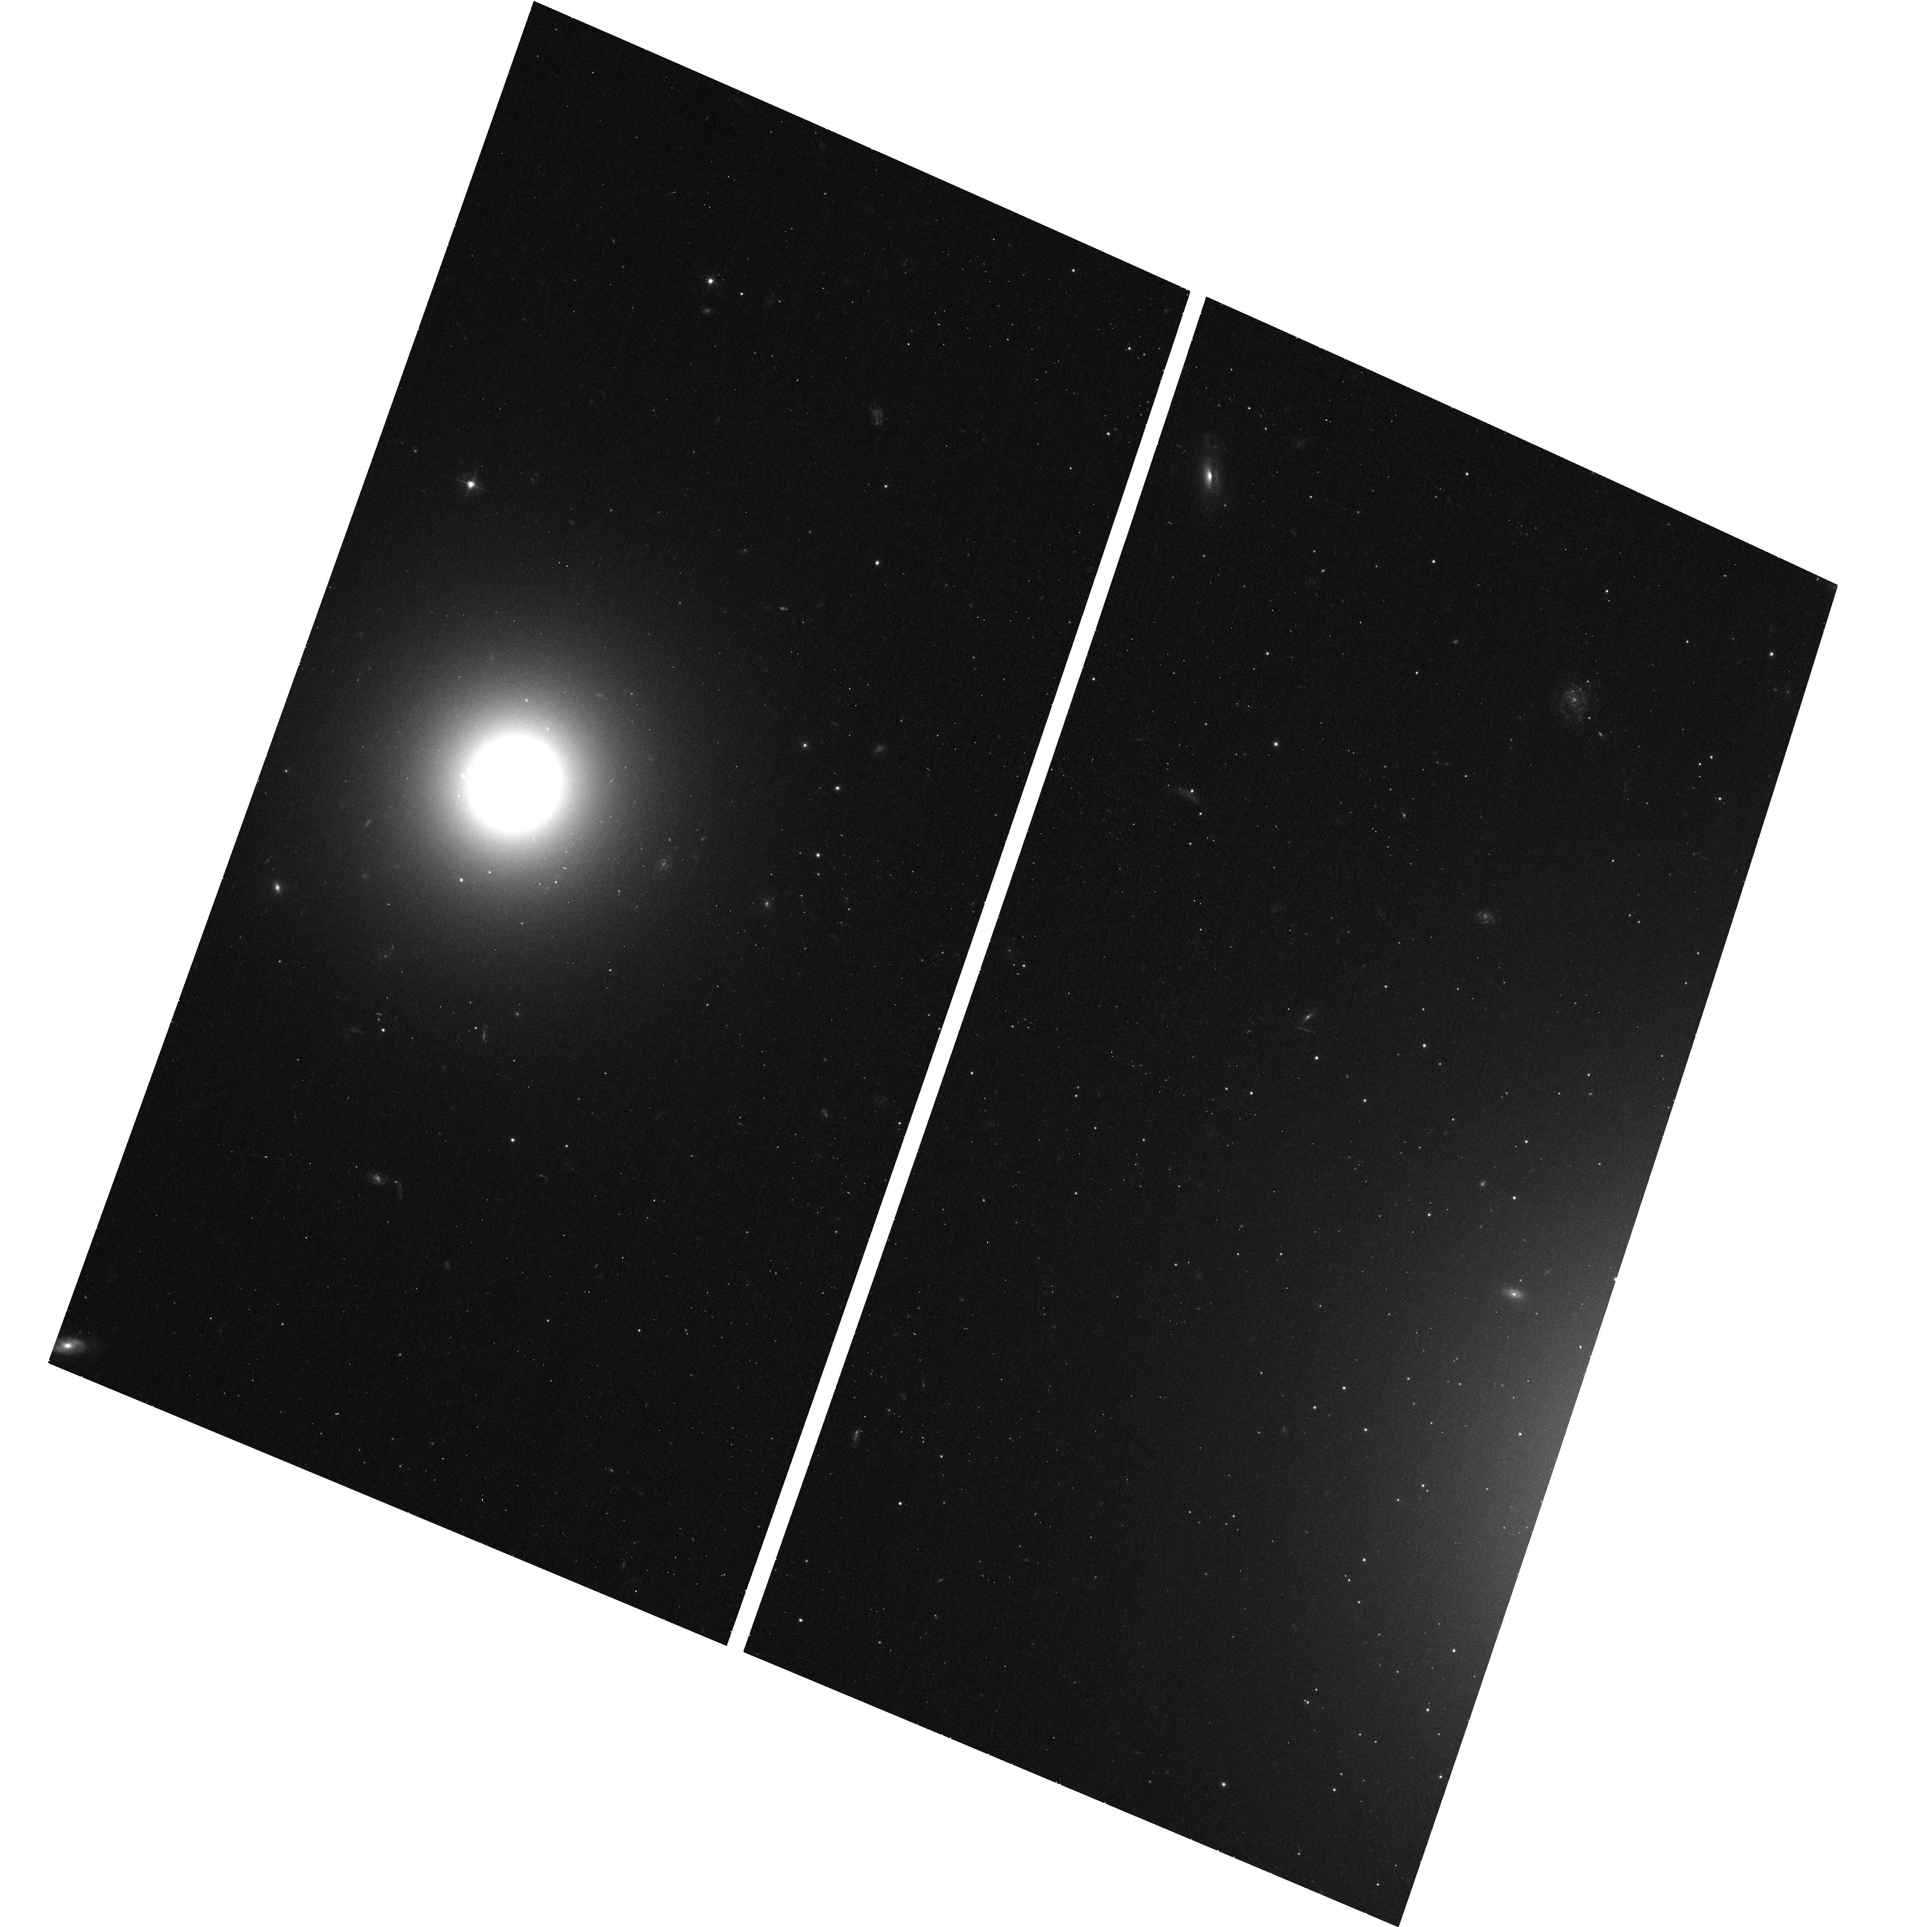
Target: NGC-4278-MOSAIC-4
Instrument: ACS/WFC
Filter: F475W
Exposure: 13 min
Observation ID: hst_11679_01_acs_wfc_f475w_jb1l01

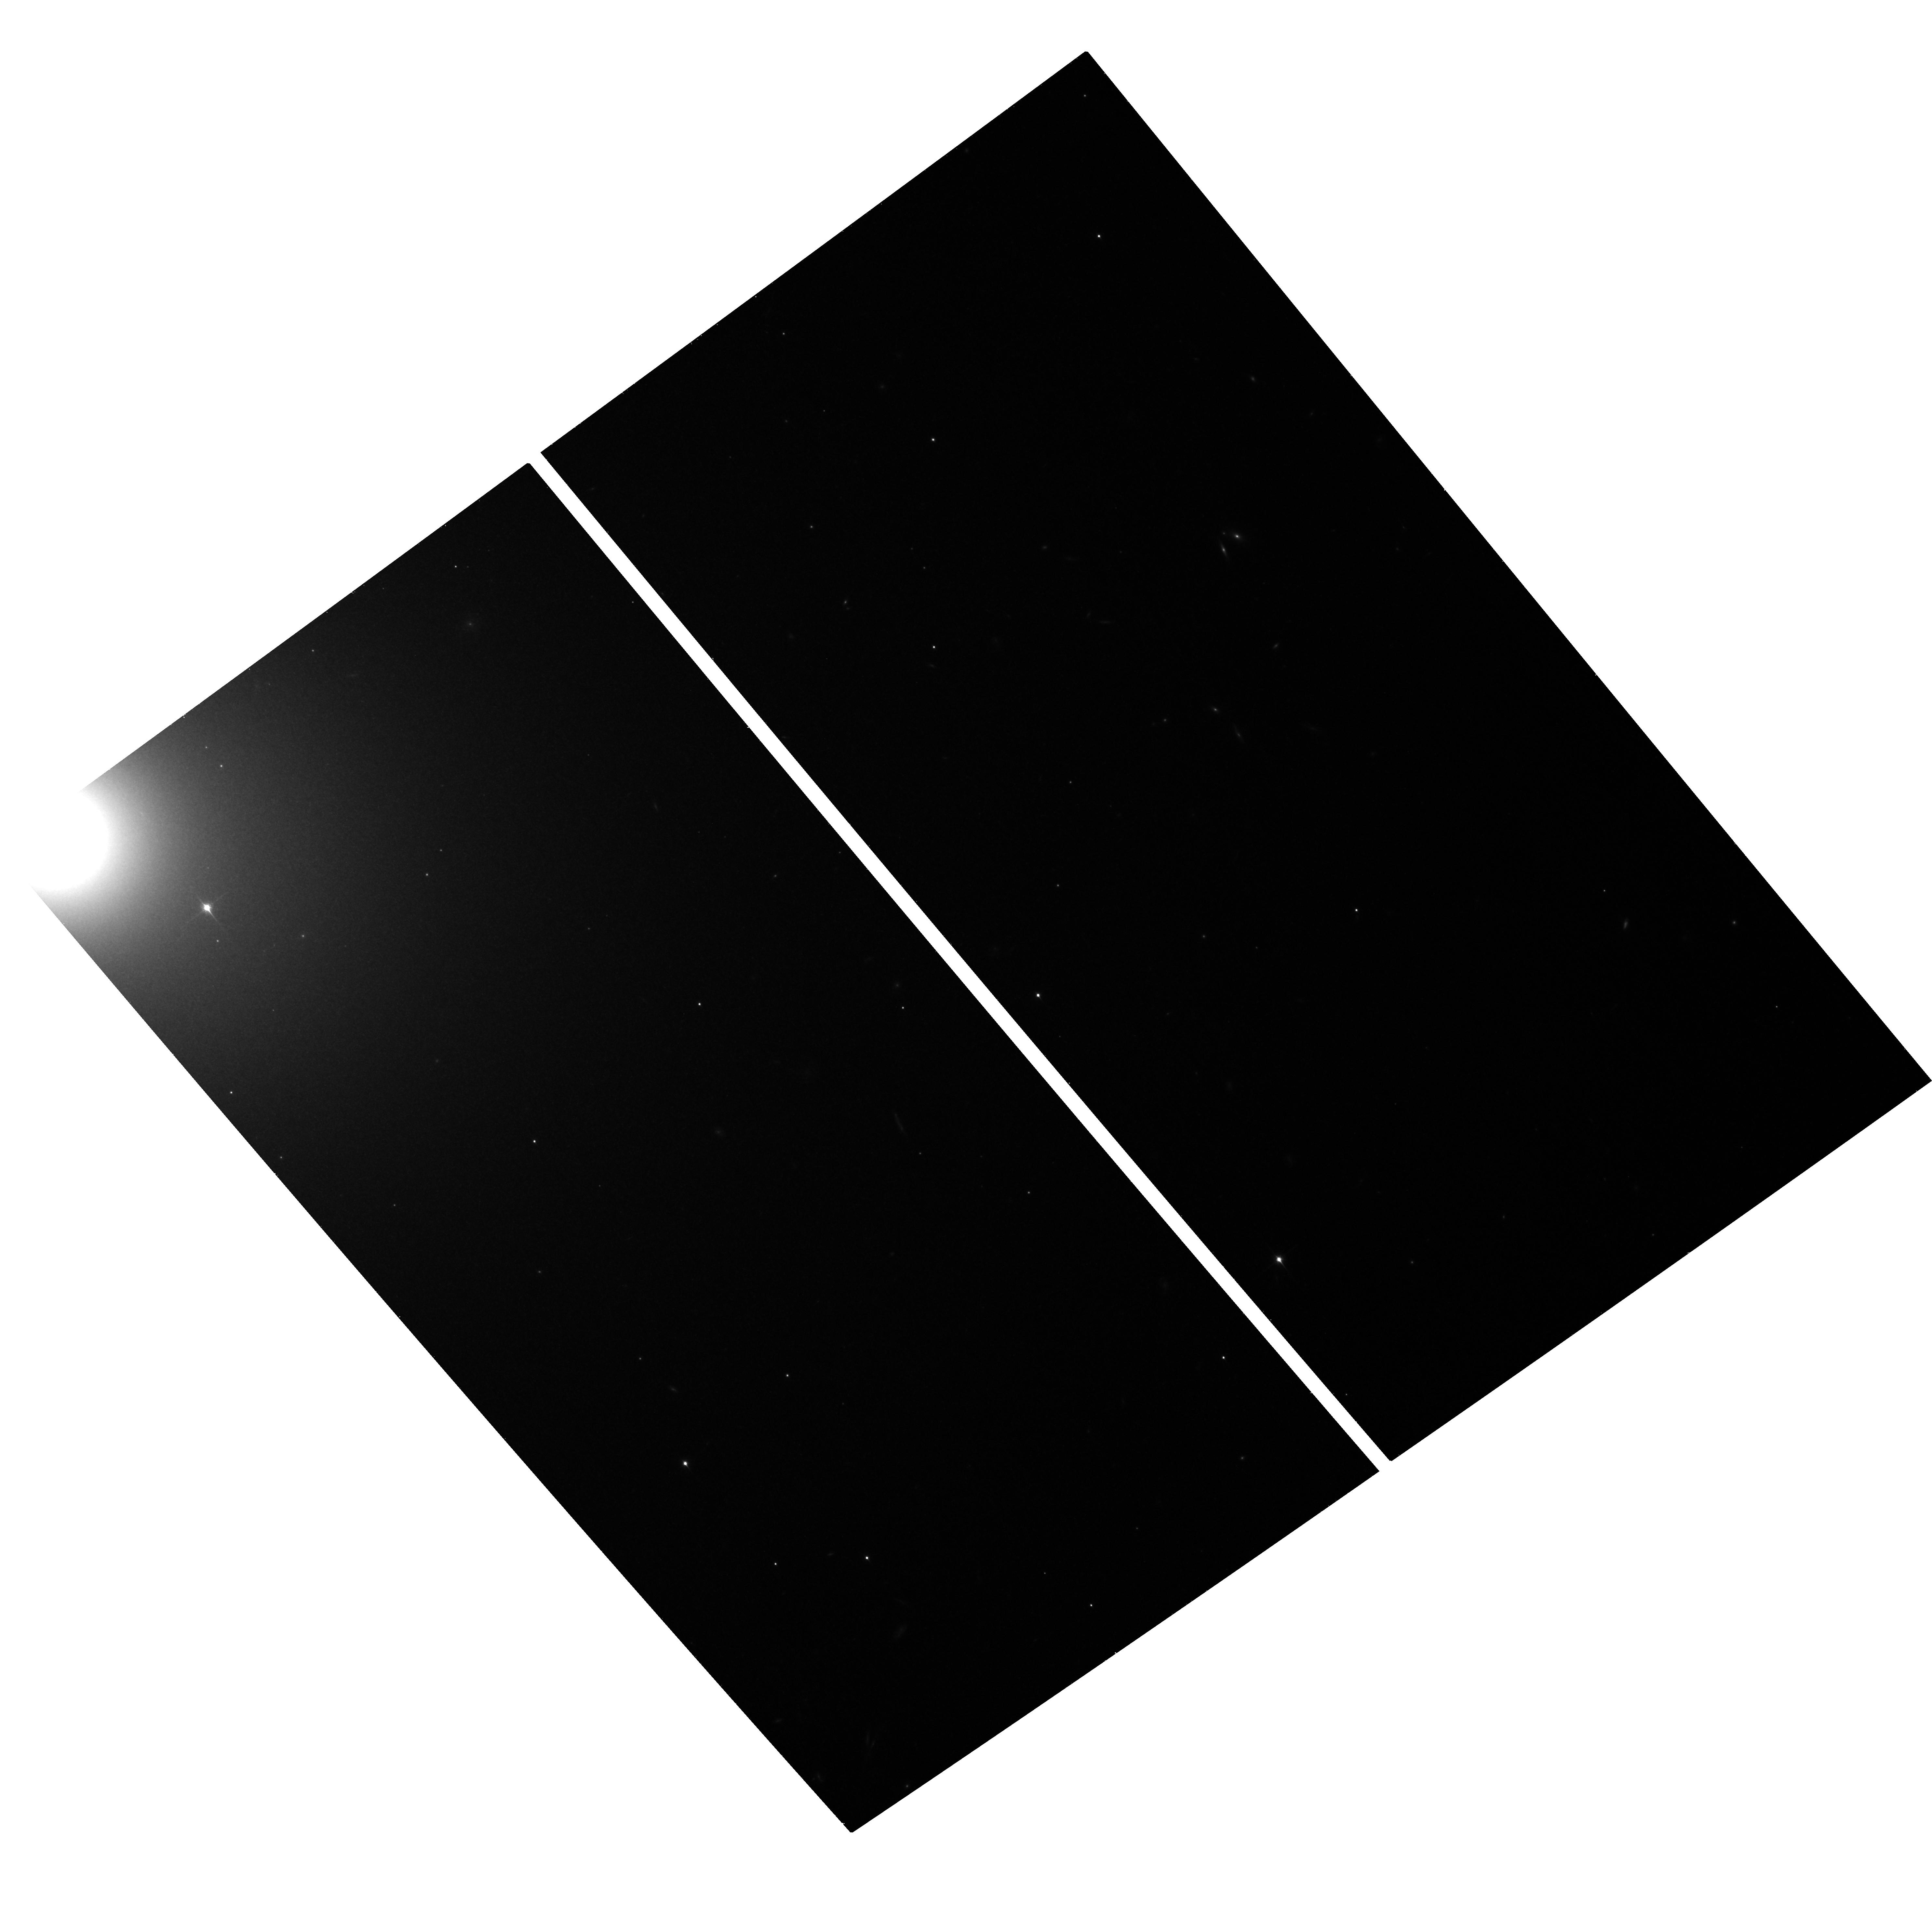
Target: NGC-3379-CENTER-FIELD
Instrument: ACS/WFC
Filter: F850LP
Exposure: 21 min
Observation ID: hst_11679_05_acs_wfc_f850lp_jb1l05

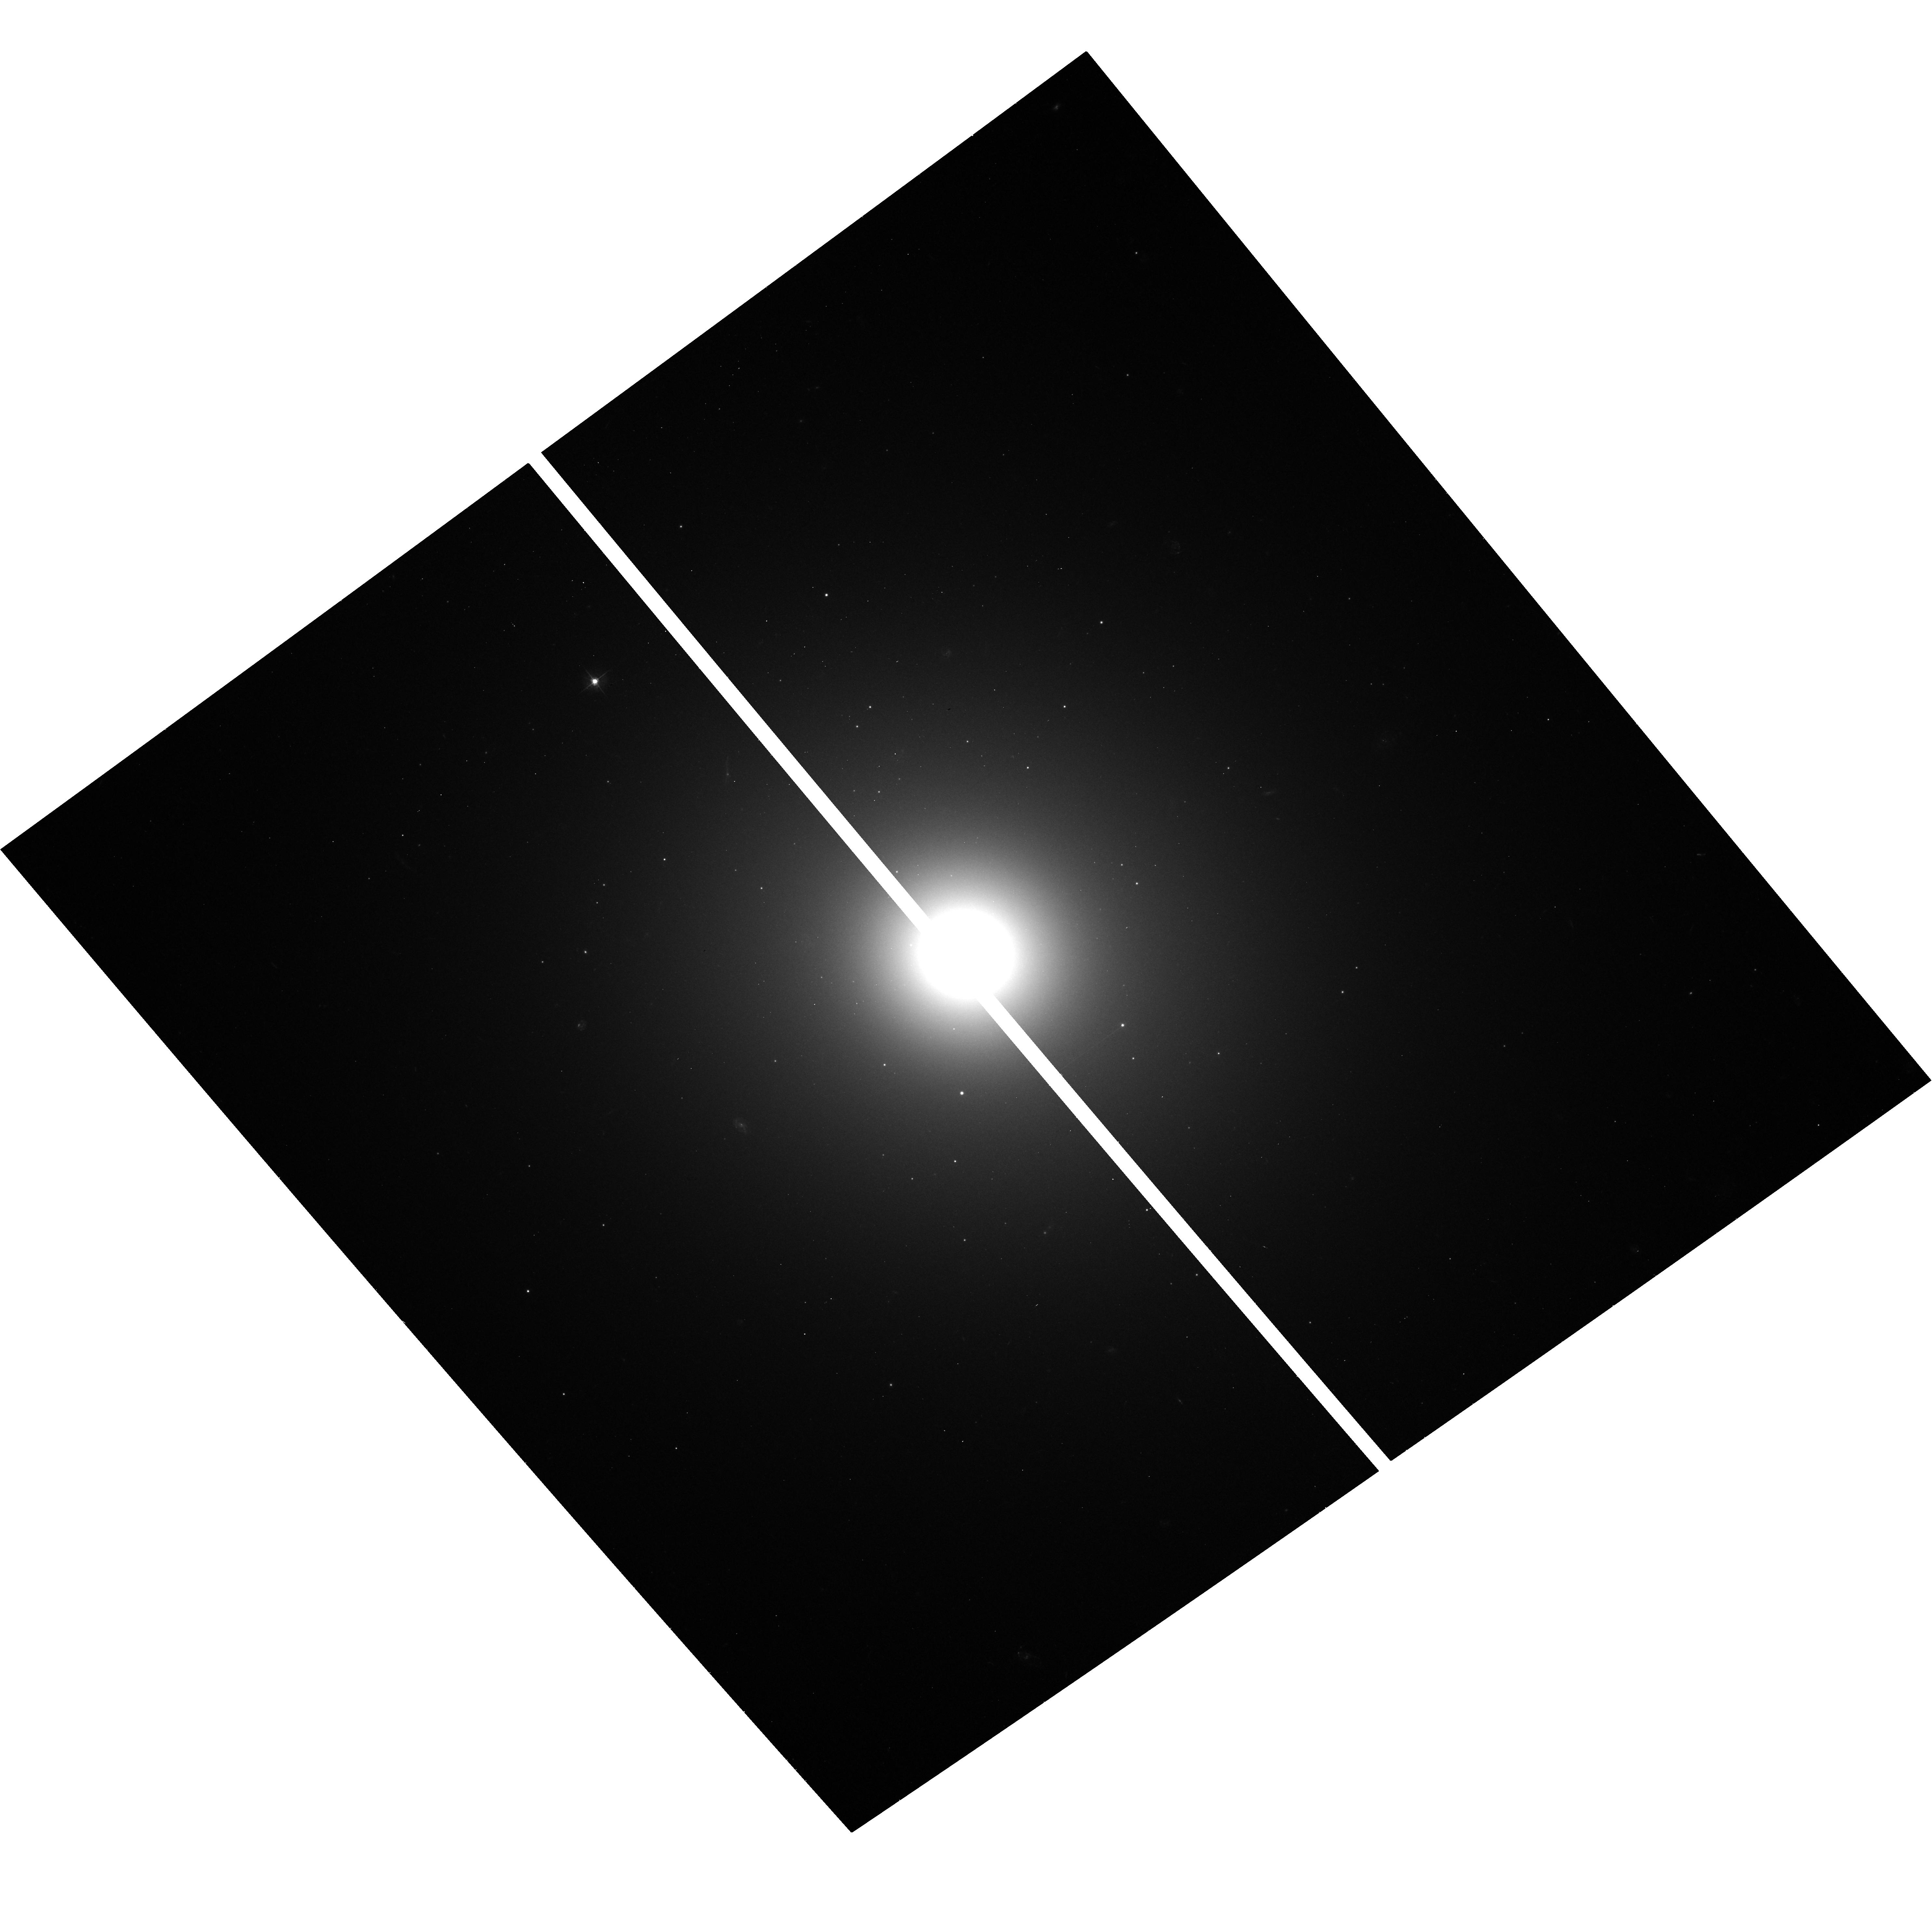
Target: NGC-3379-CENTER-FIELD
Instrument: ACS/WFC
Filter: F475W
Exposure: 13 min
Observation ID: hst_11679_02_acs_wfc_f475w_jb1l02

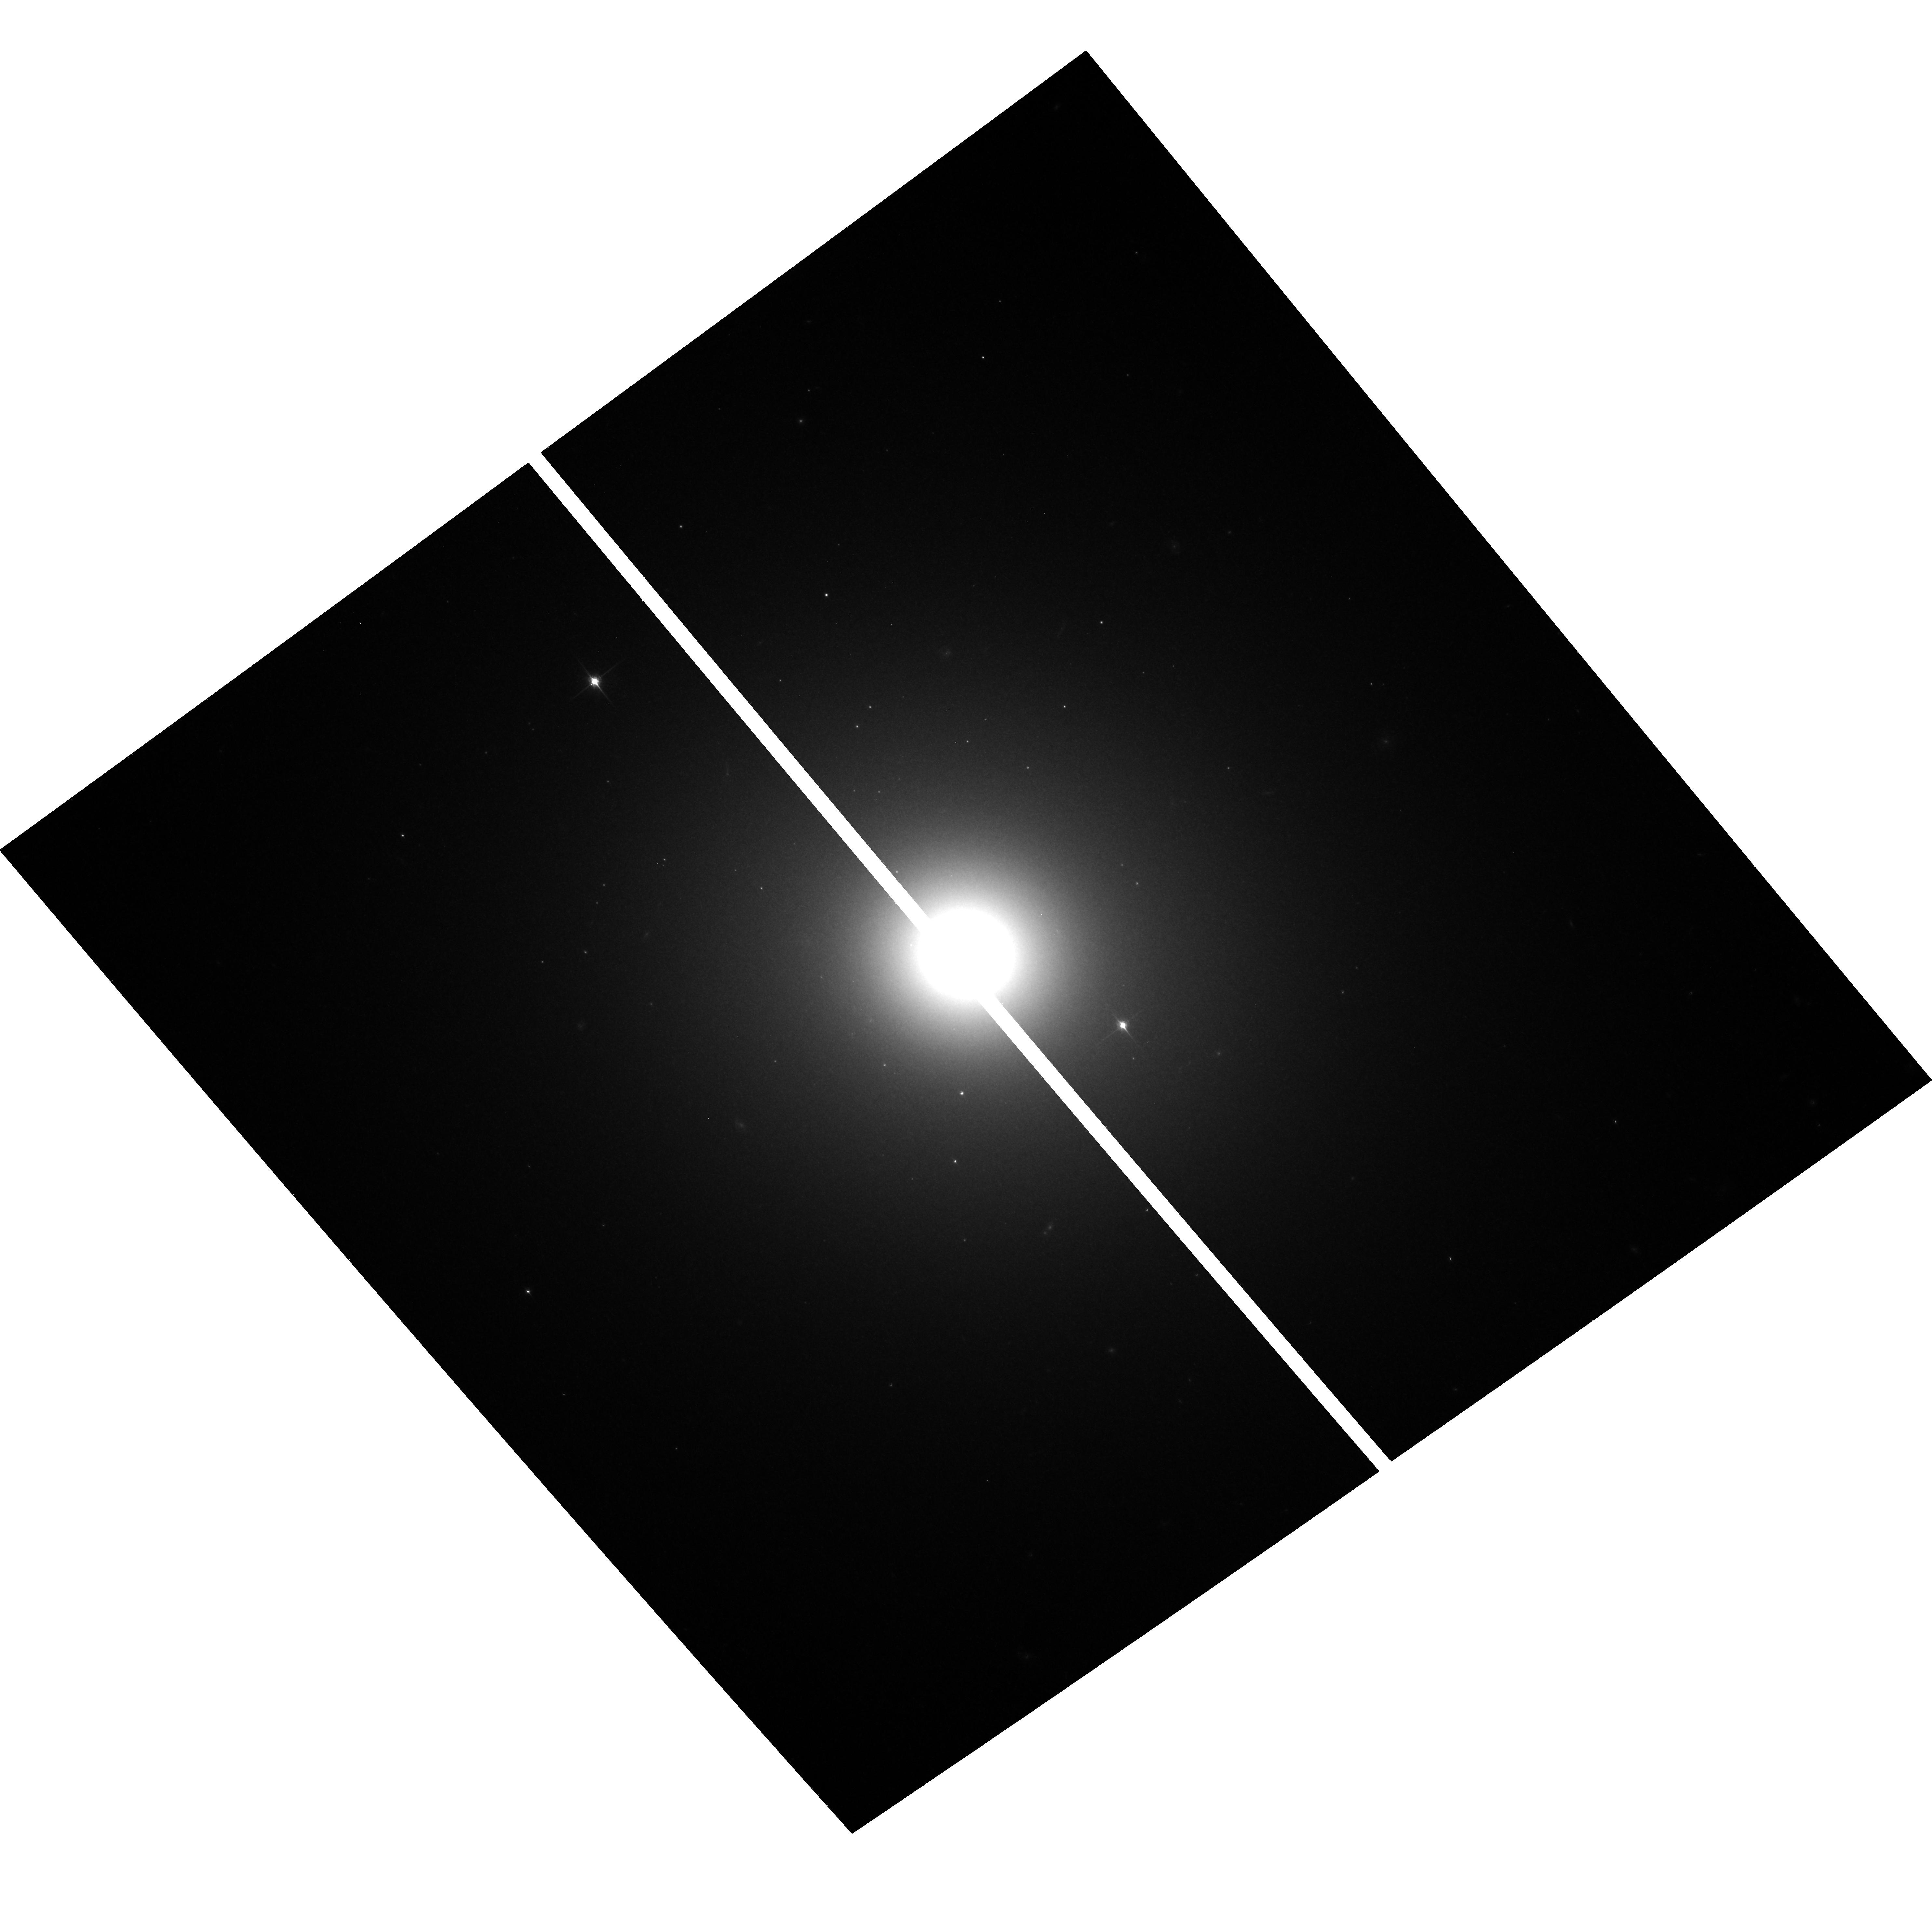
Target: NGC-3379-CENTER-FIELD
Instrument: ACS/WFC
Filter: F850LP
Exposure: 21 min
Observation ID: hst_11679_02_acs_wfc_f850lp_jb1l02

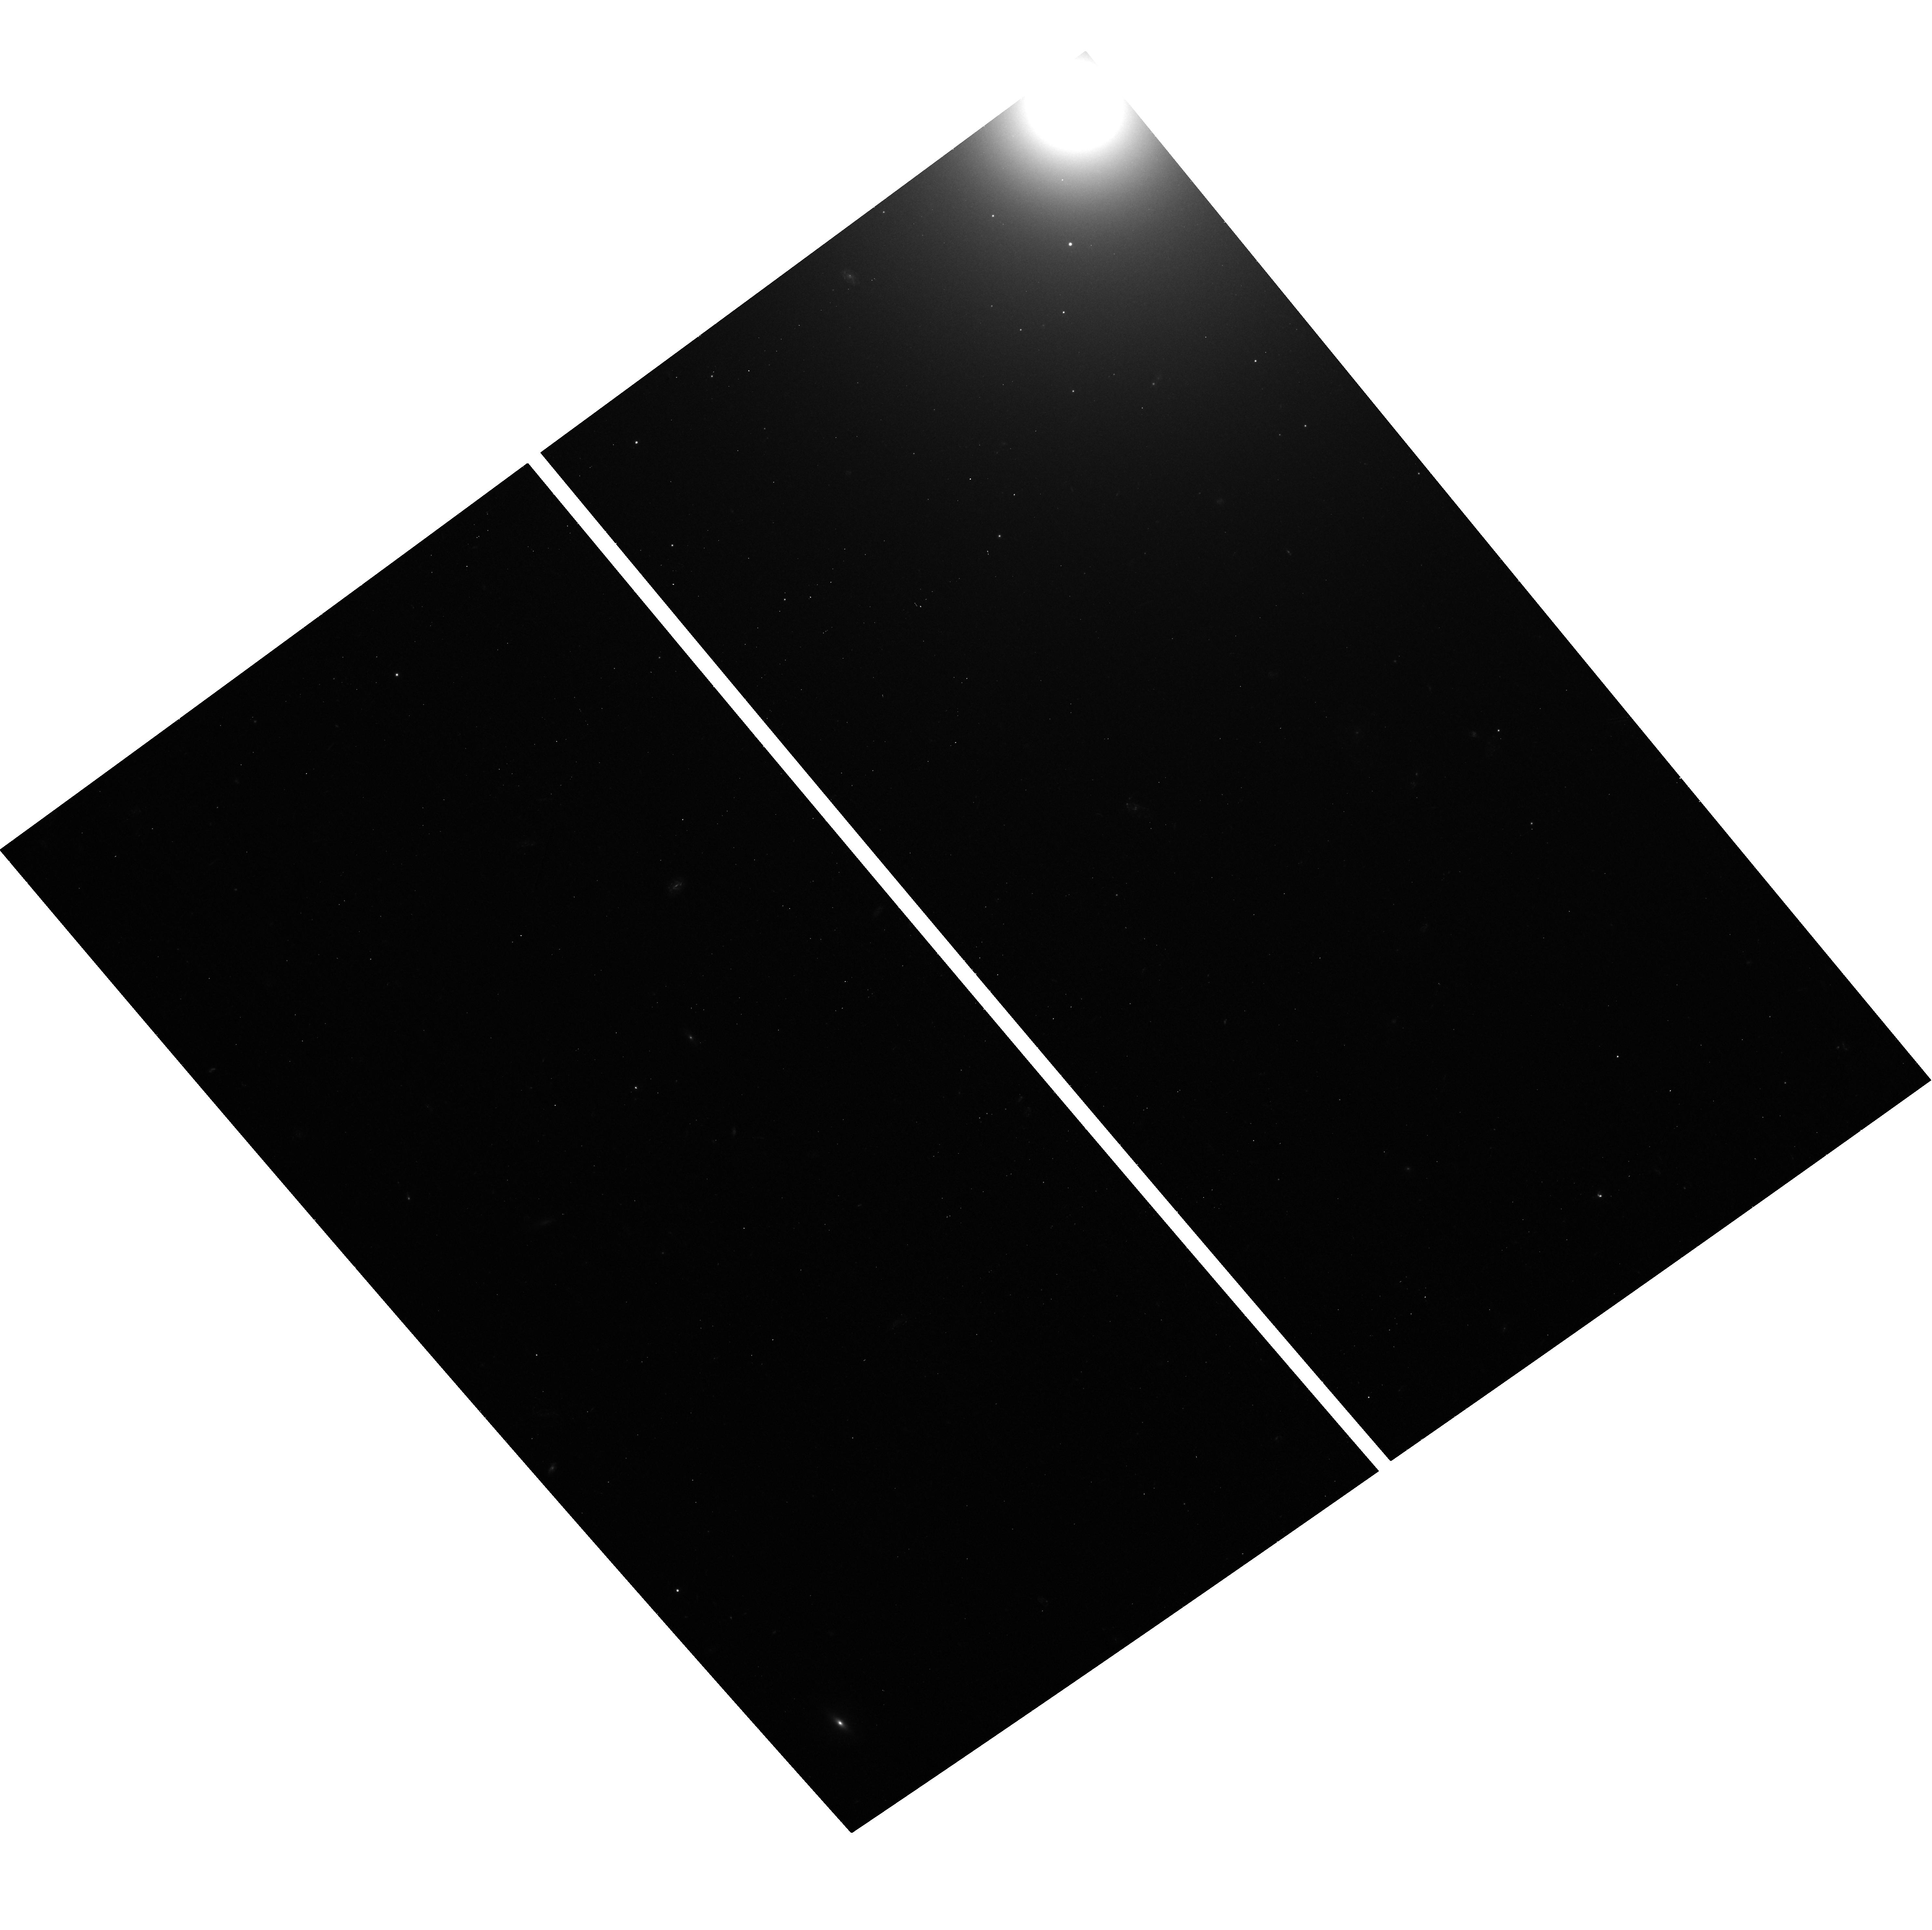
Target: NGC-3379-CENTER-FIELD
Instrument: ACS/WFC
Filter: F475W
Exposure: 13 min
Observation ID: hst_11679_06_acs_wfc_f475w_jb1l06

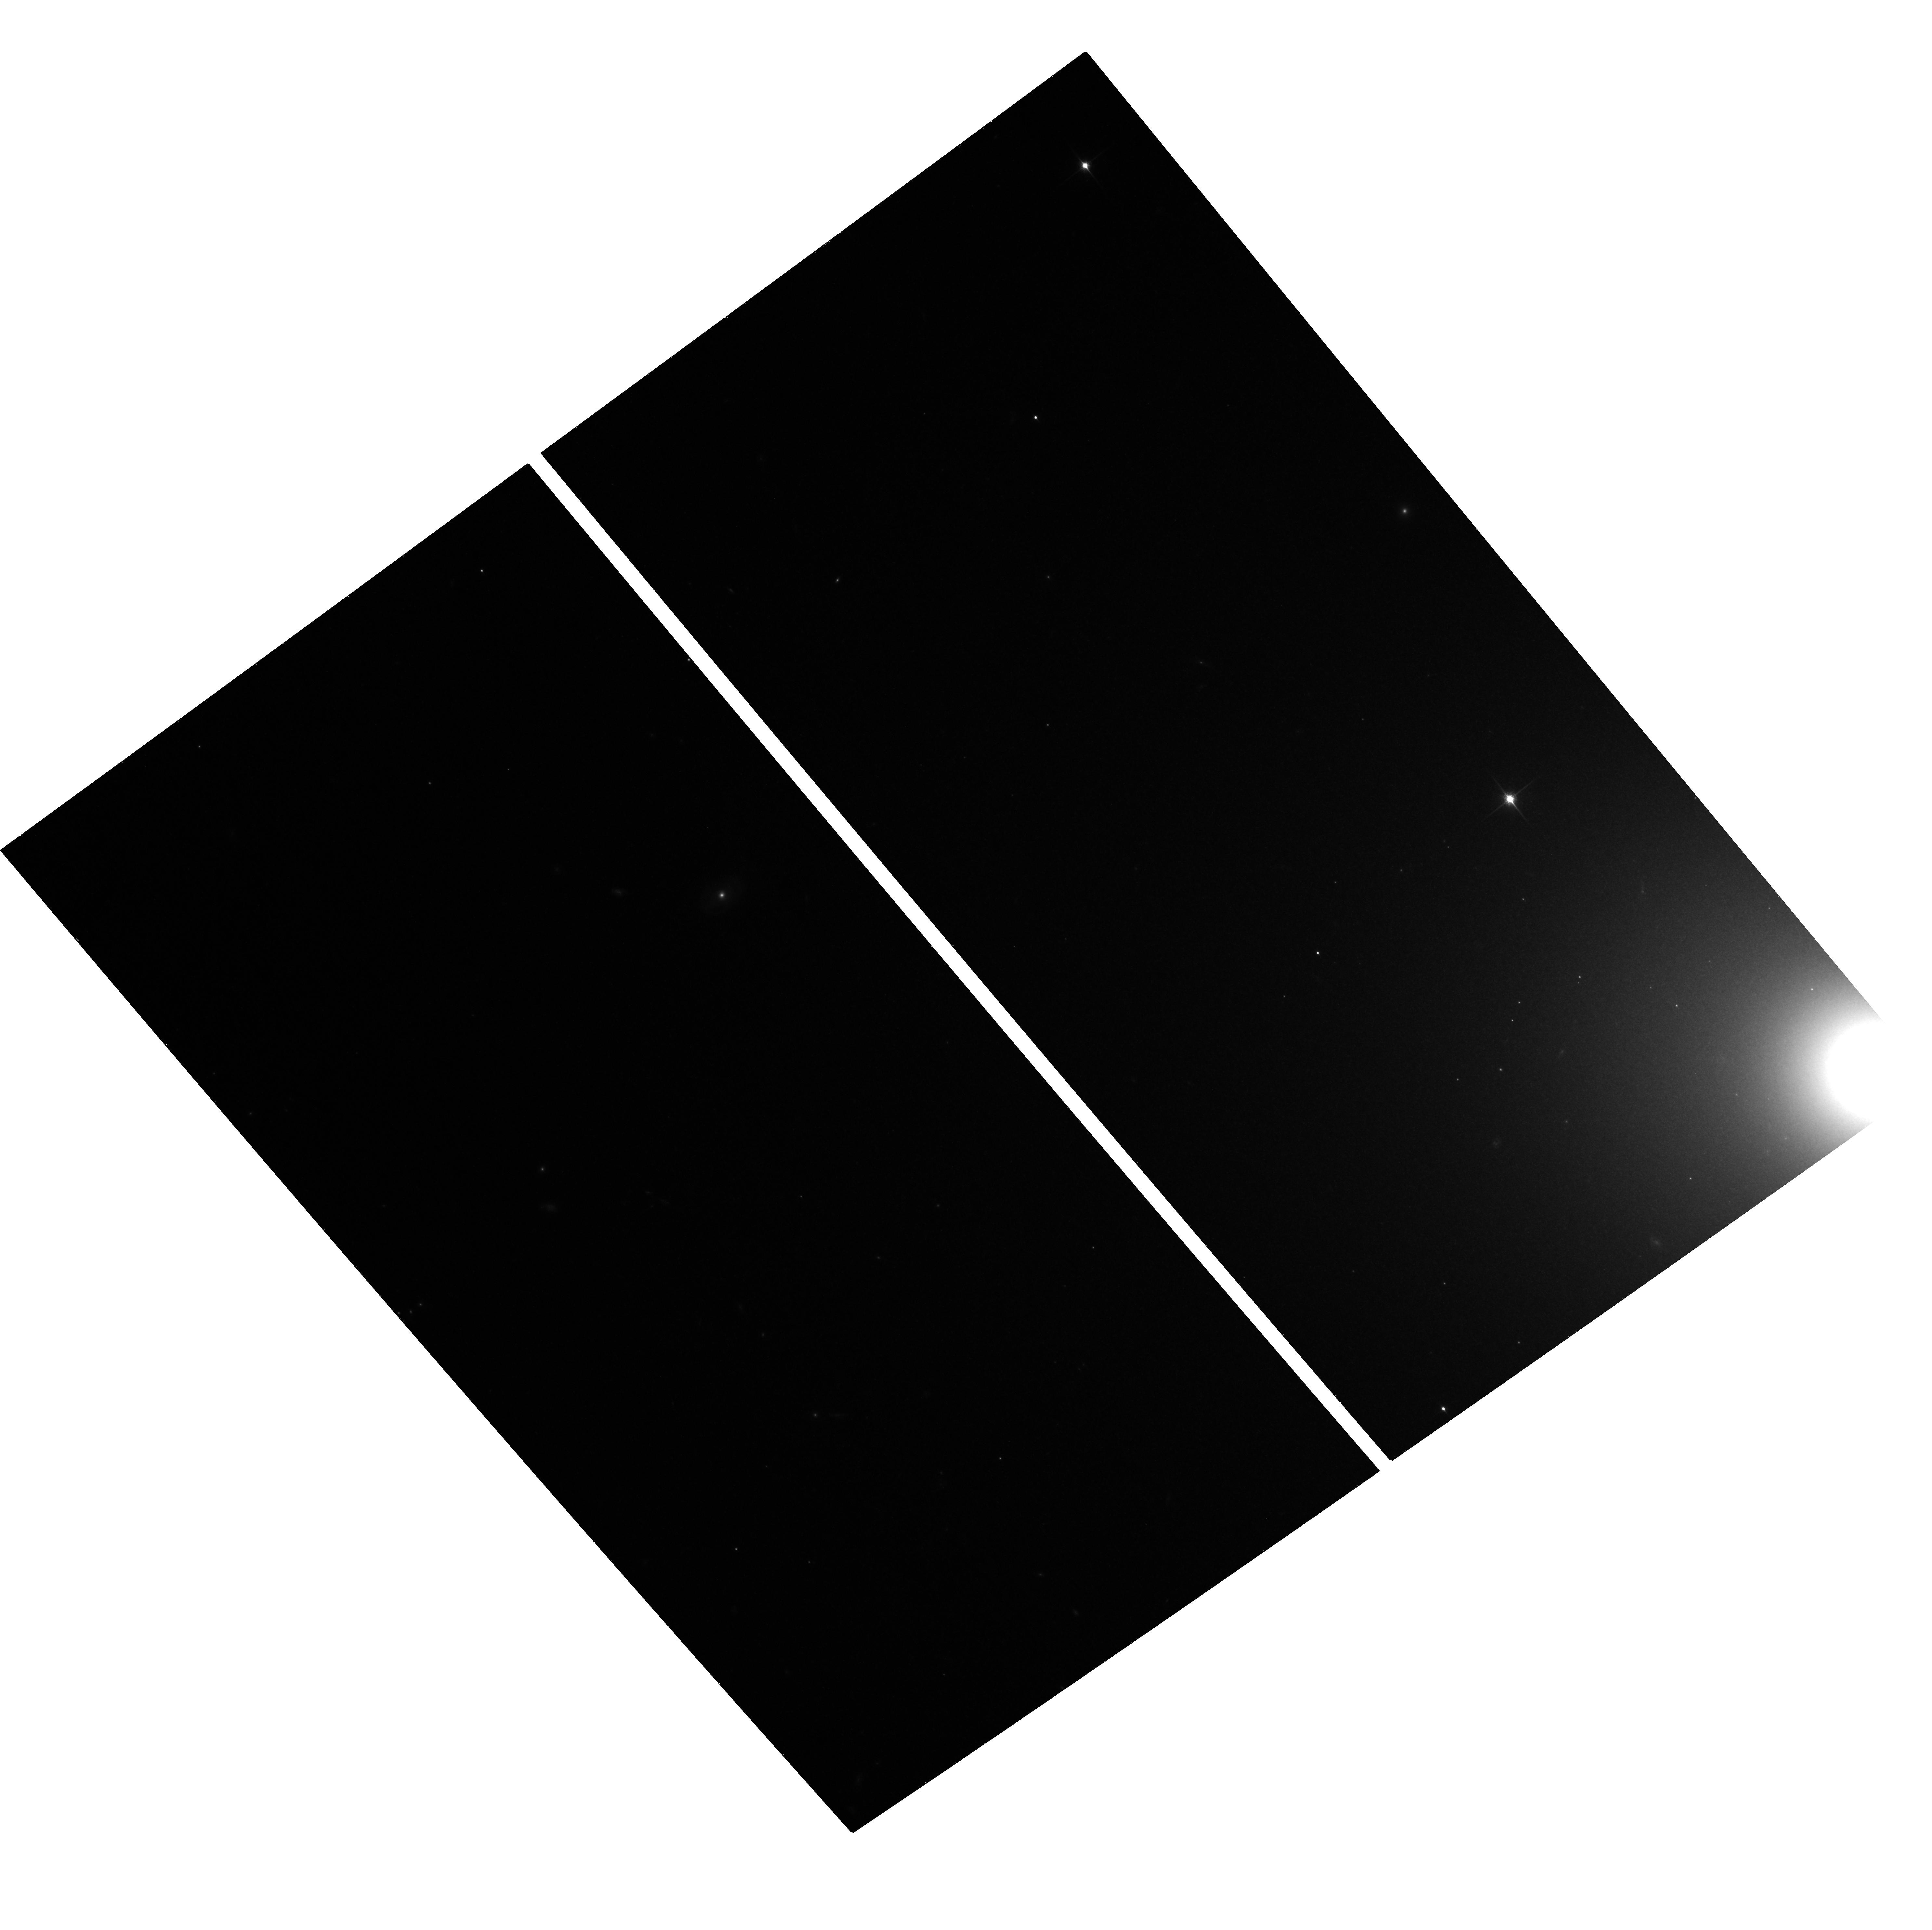
Target: NGC-3379-CENTER-FIELD
Instrument: ACS/WFC
Filter: F850LP
Exposure: 21 min
Observation ID: hst_11679_03_acs_wfc_f850lp_jb1l03

Probing The Globular Cluster / Low Mass X-ray Binary Connection in Early-type Galaxies At Low X-ray Luminosities (PI: Sarazin, Craig L.)

Combined high-resolution images from Hubble and Chandra (CXO) have revolutionized our understanding of extragalactic low-mass X-ray binaries (LMXBs) and globular clusters (GCs), yet their connection in early-type galaxies has remained unstudied at the luminosities of the Galactic LMXBs in GCs. NGC 3379 and NGC 4278 are be the first prototypical elliptical galaxies with complete, deep CXO observations enabling the study of LMXBs at lower luminosities. We propose completing mosaic ACS observations of both galaxies (5 fields per galaxy) that will provide the most comprehensive view into the connection between GCs and LMXBs in early-type galaxies. We will detect ~860 and ~270 GCs in all of NGC 4278 and NGC 3379, respectively. These two galaxies will have among the greatest number of detected GC-LMXBs to date (~130 & 50) and will include the faintest GC-LMXBs in a normal early-type galaxy. We will measure the fraction of GCs which contain LMXBs, as a function of X-ray luminosity, galactocentric distance, color, and GC half-light radius. Using the radial profiles of optical light, GCs, and LMXBs, we will determine the percentage of field LMXBs which may have originated in GCs. We will use the measured GC properties over the entire extent of both galaxies to constrain theories of GC formation and evolution. This is a resubmission of an approved Cycle 15 program (10835) which was only partially completed.